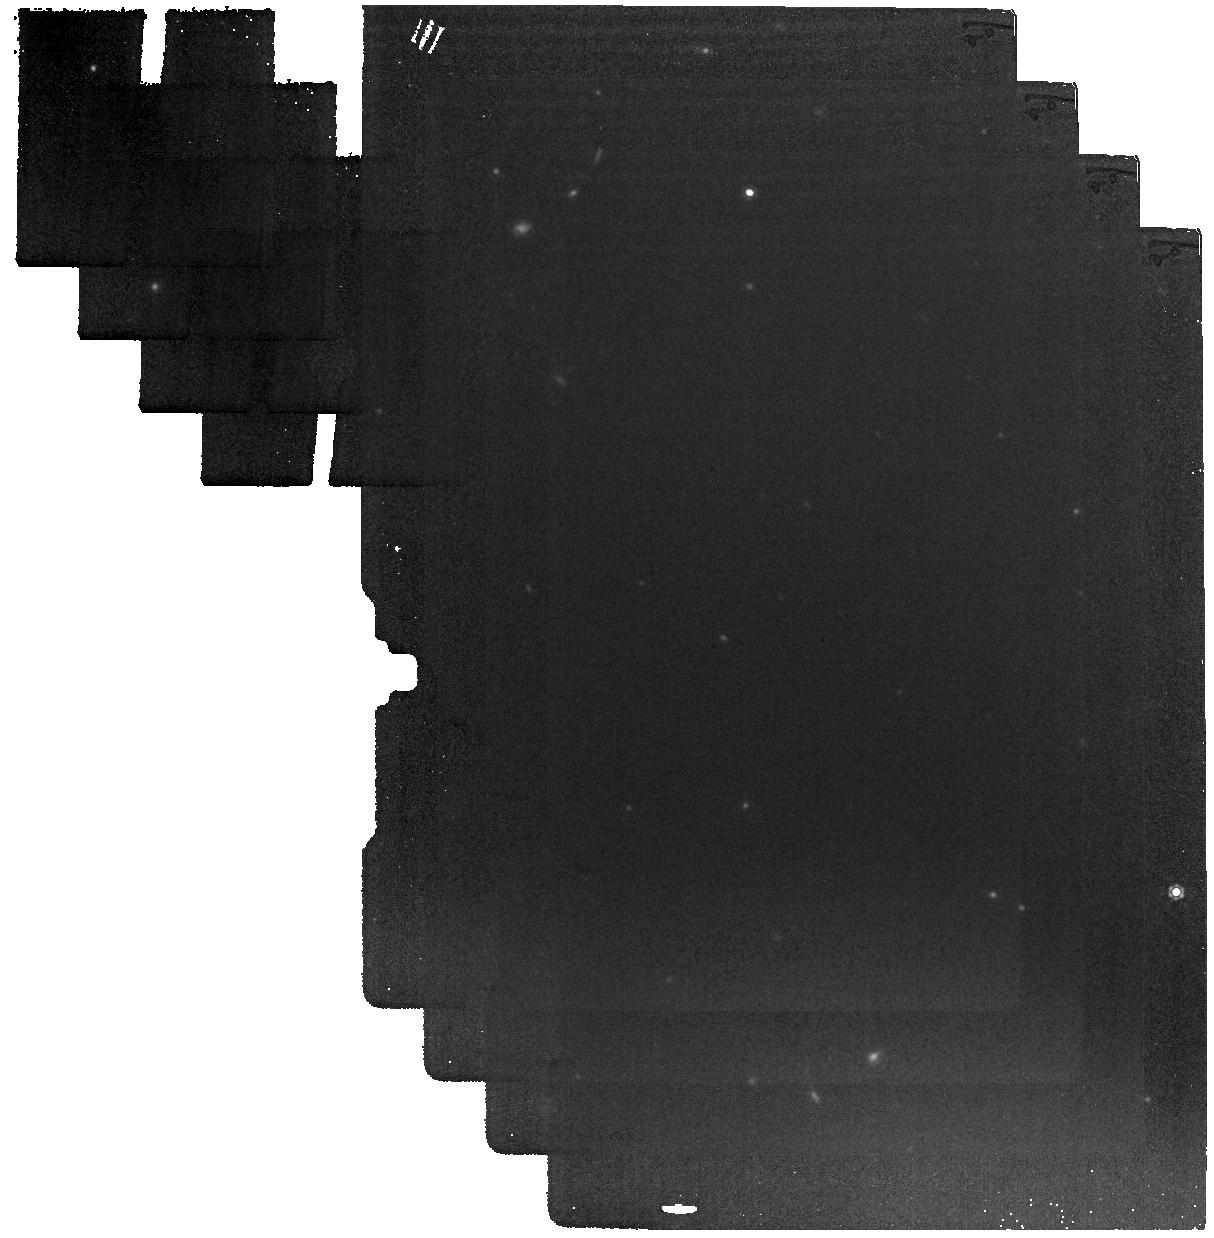
Target: M-58
Instrument: MIRI
Filter: F1280W
Exposure: 4 min
Observation ID: jw03671-o009_t001_miri_f1280w

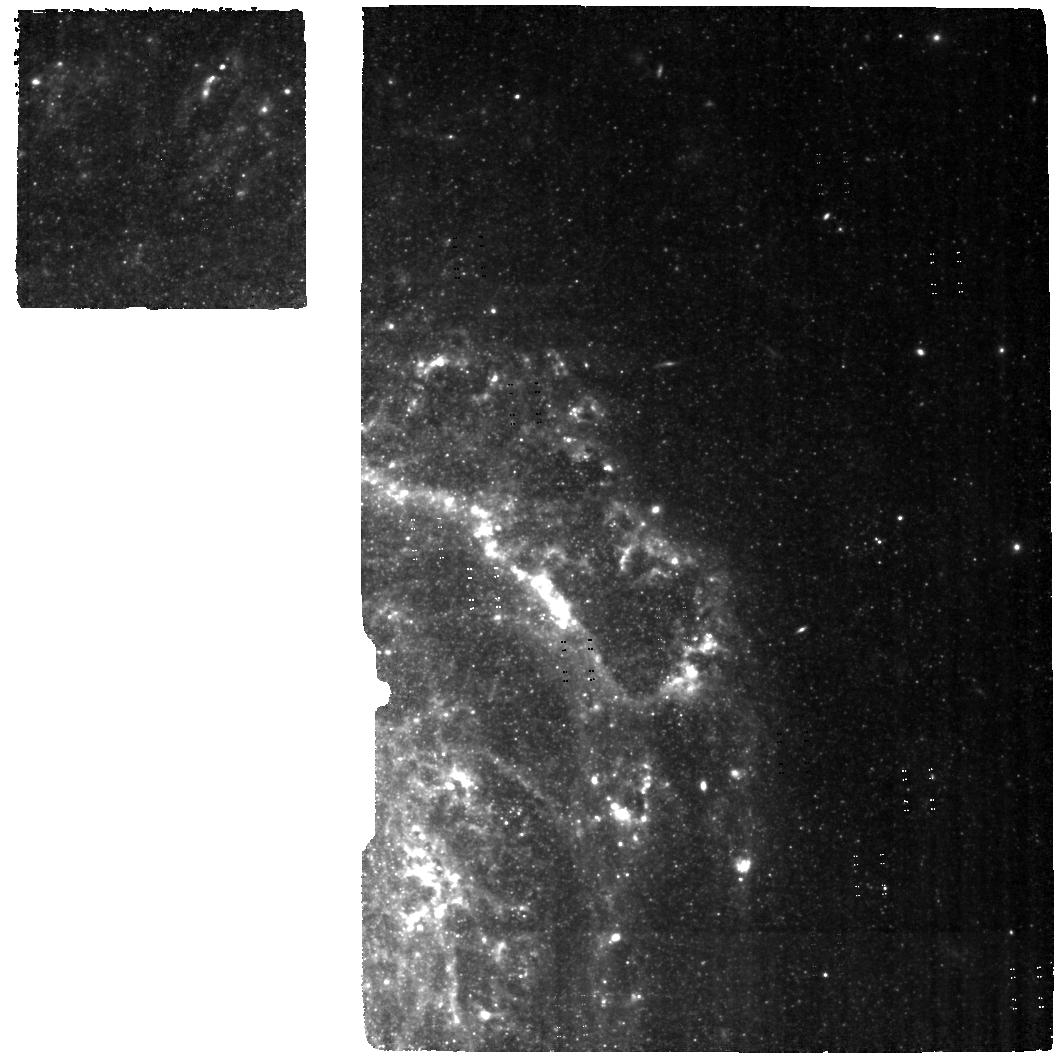
Target: M-58-MRS-OFF
Instrument: MIRI
Filter: F560W
Exposure: 22 min
Observation ID: jw03671-o003_t003_miri_f560w

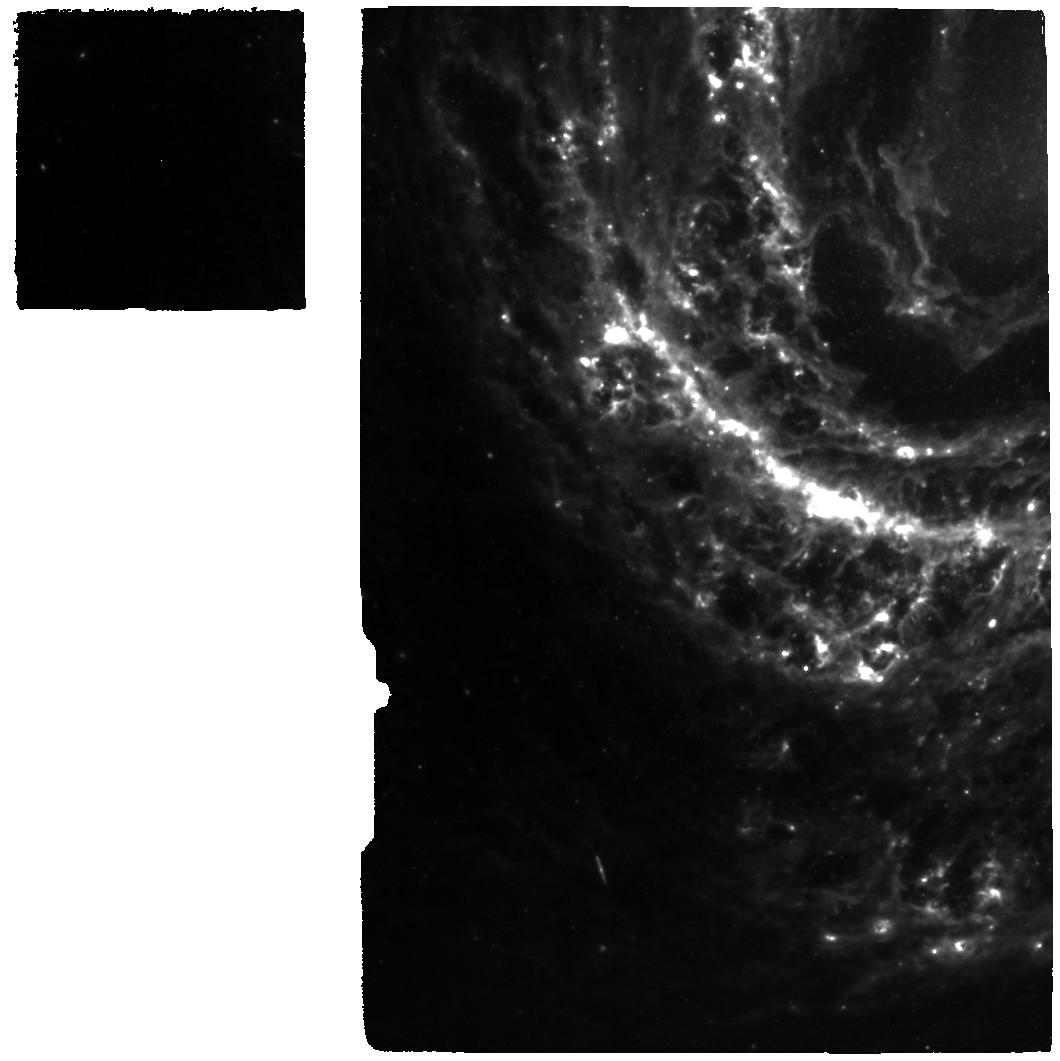
Target: M-58-MRS
Instrument: MIRI
Filter: F770W
Exposure: 22 min
Observation ID: jw03671-o002_t002_miri_f770w

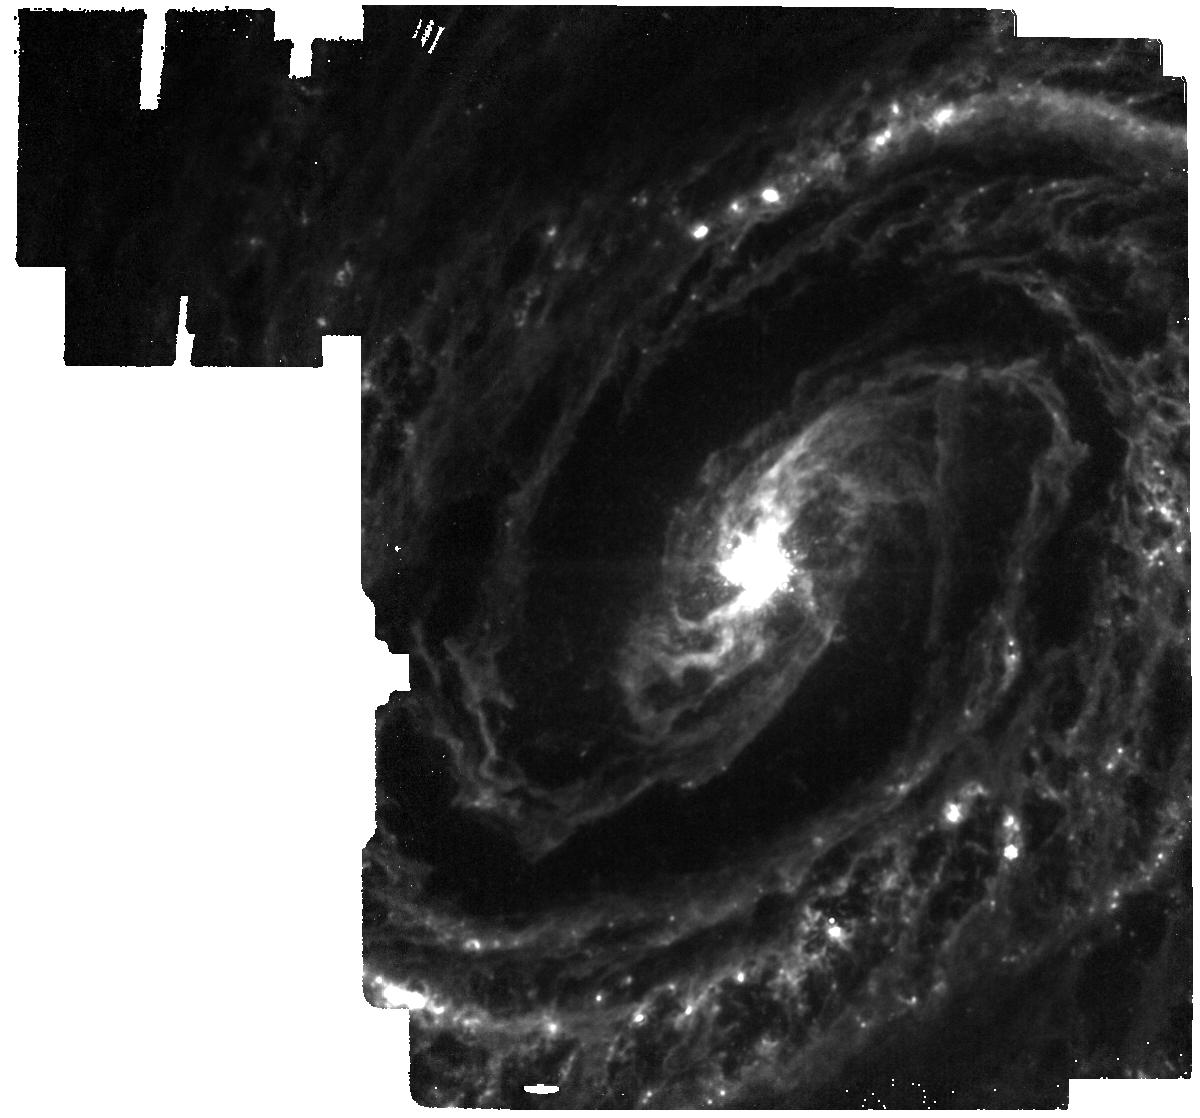
Target: M-58
Instrument: MIRI
Filter: F1130W
Exposure: 4 min
Observation ID: jw03671-o004_t001_miri_f1130w

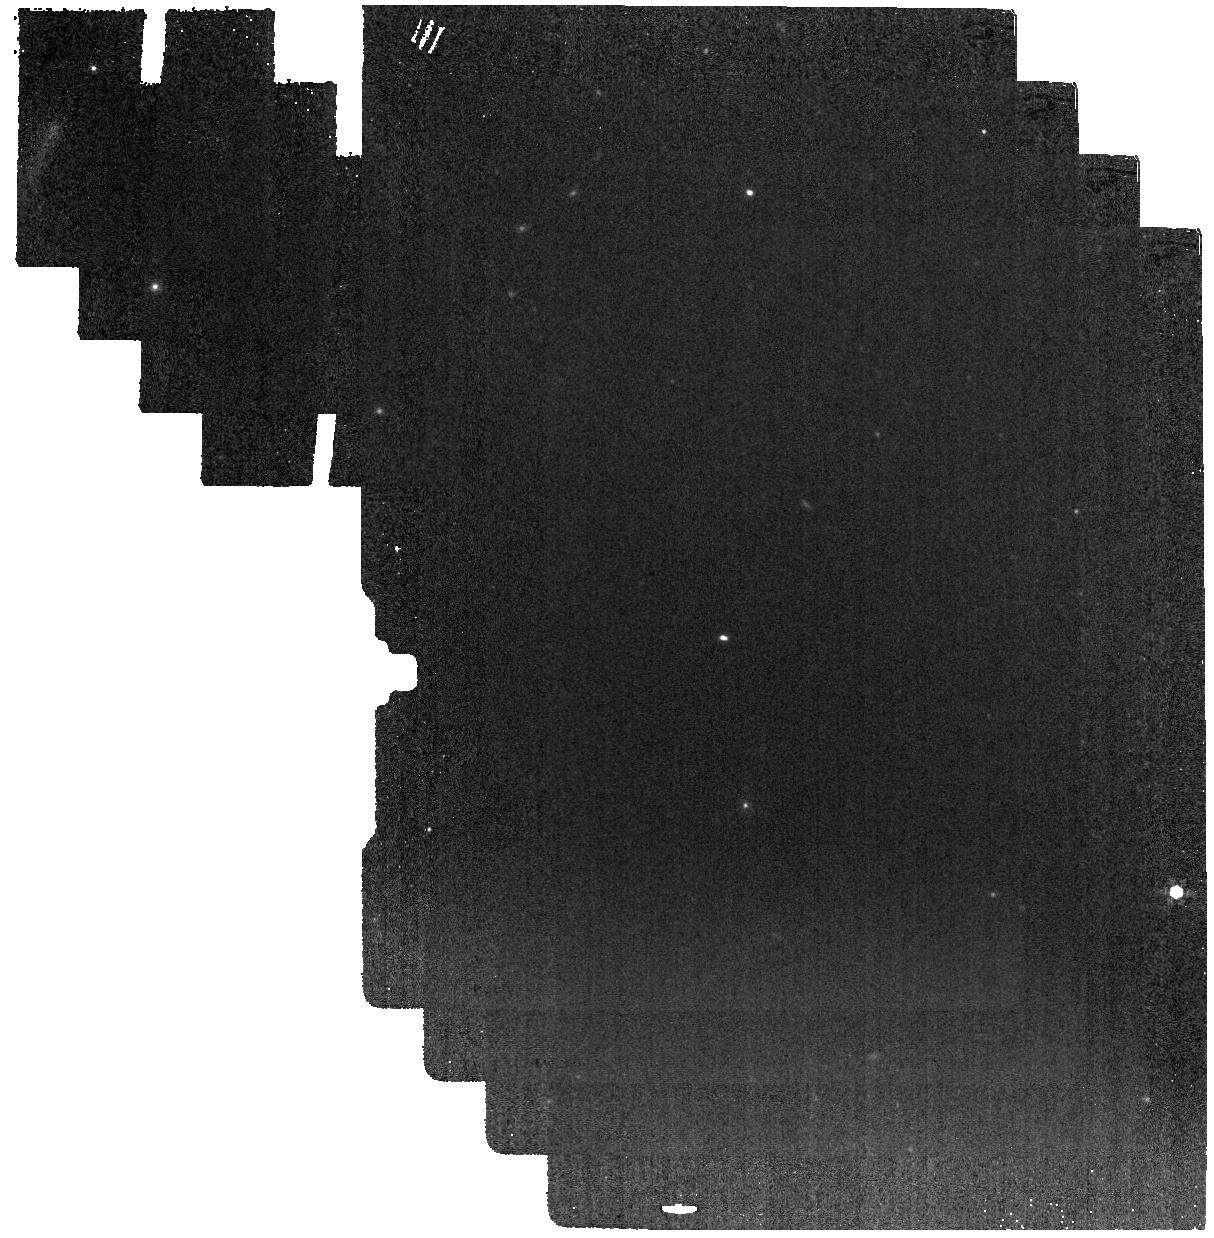
Target: M-58
Instrument: MIRI
Filter: F1000W
Exposure: 2 min
Observation ID: jw03671-o009_t001_miri_f1000w

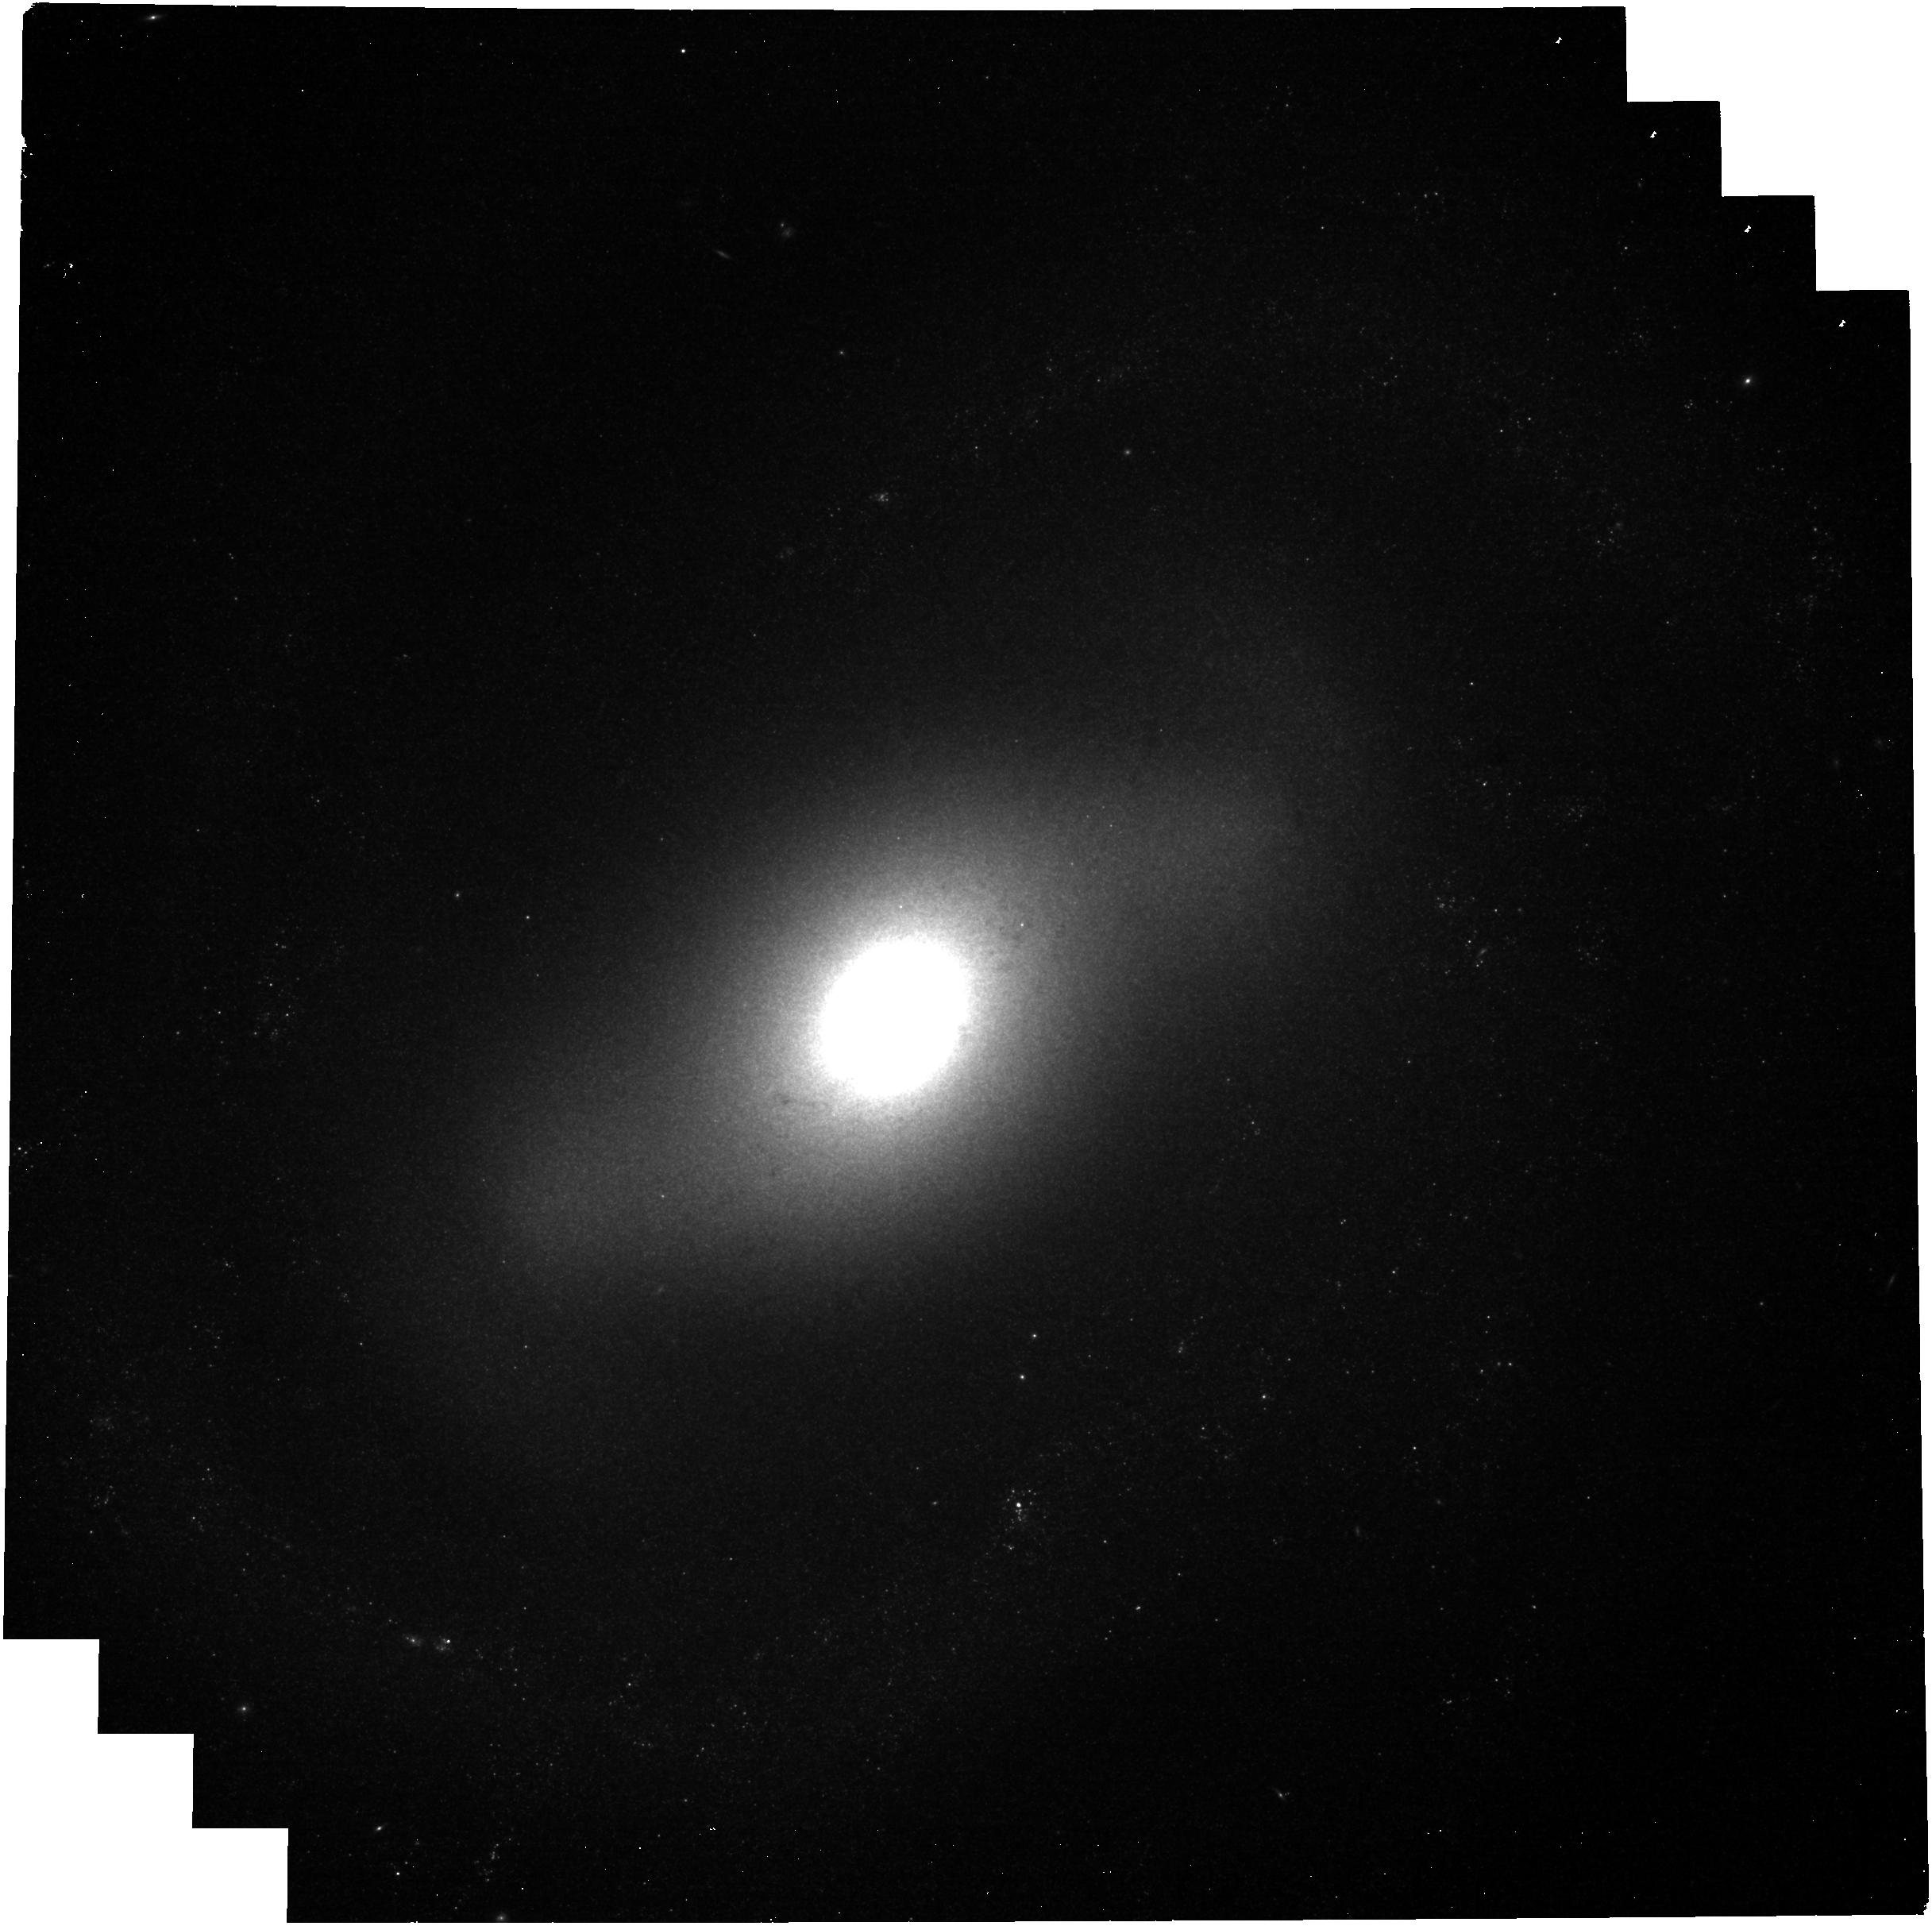
Target: M-58
Instrument: NIRCAM
Filter: F300M
Exposure: 13 min
Observation ID: jw03671-o009_t001_nircam_clear-f300m

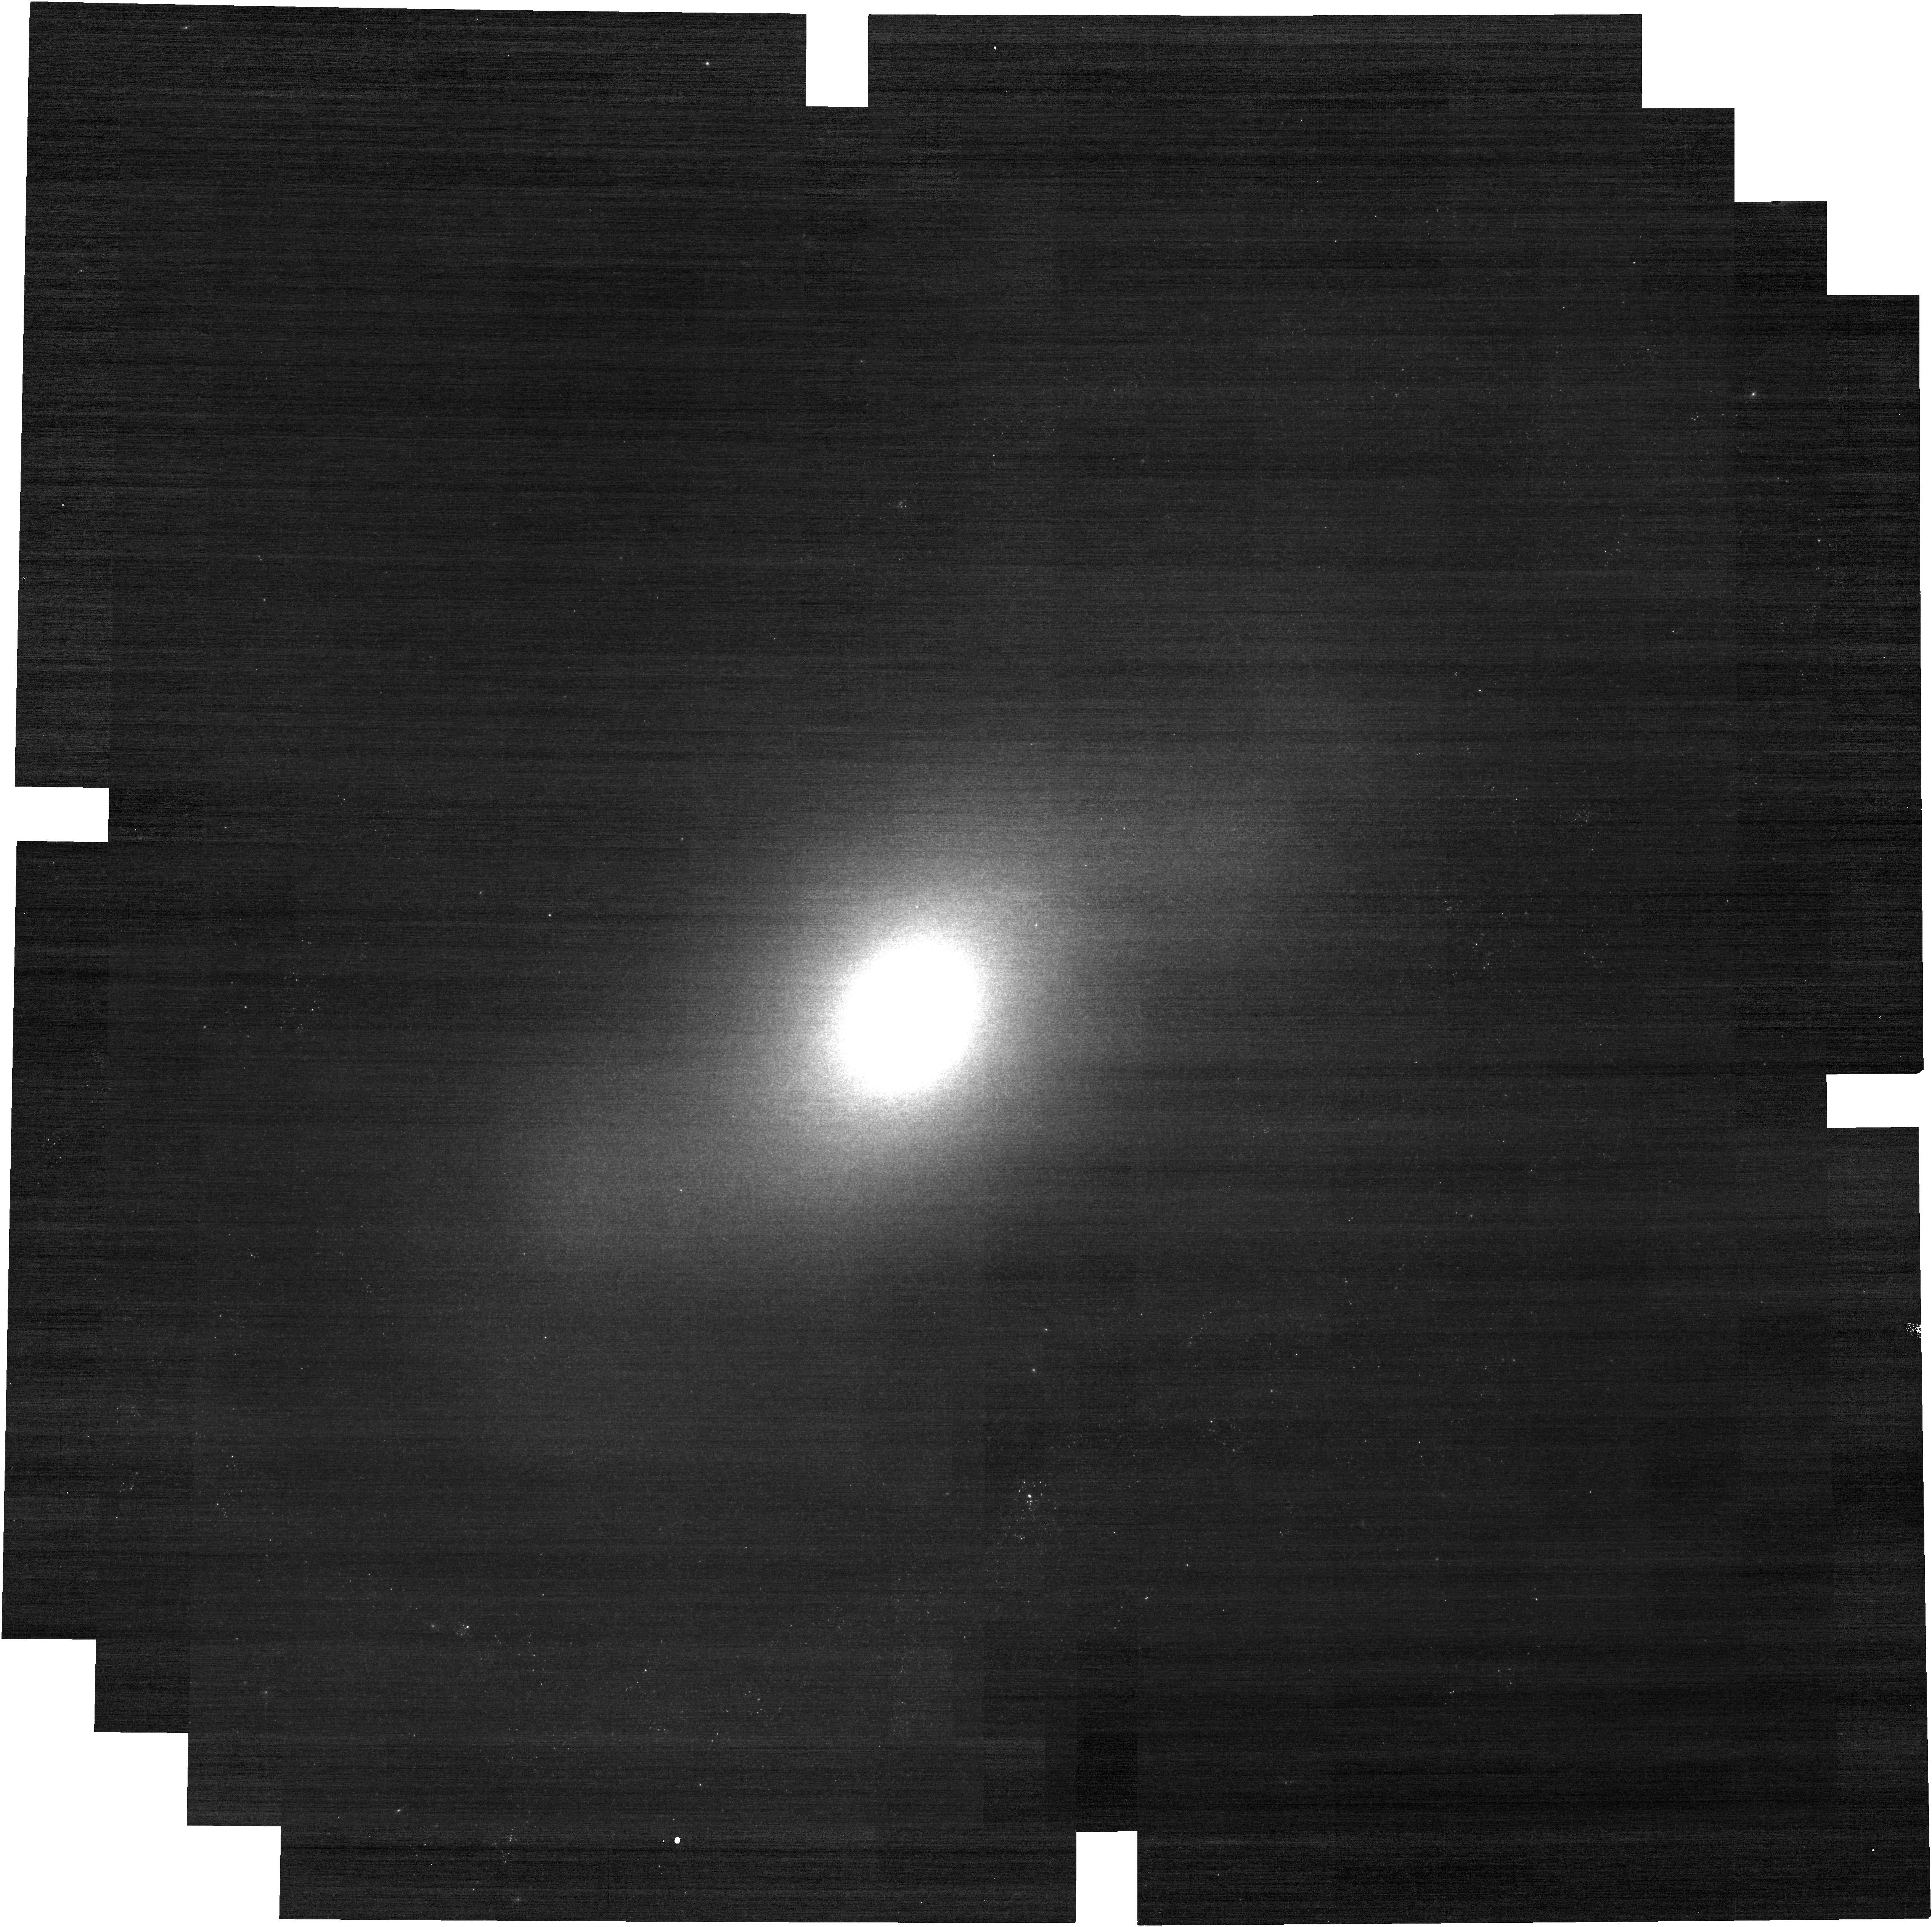
Target: M-58
Instrument: NIRCAM
Filter: F212N
Exposure: 13 min
Observation ID: jw03671-o009_t001_nircam_clear-f212n

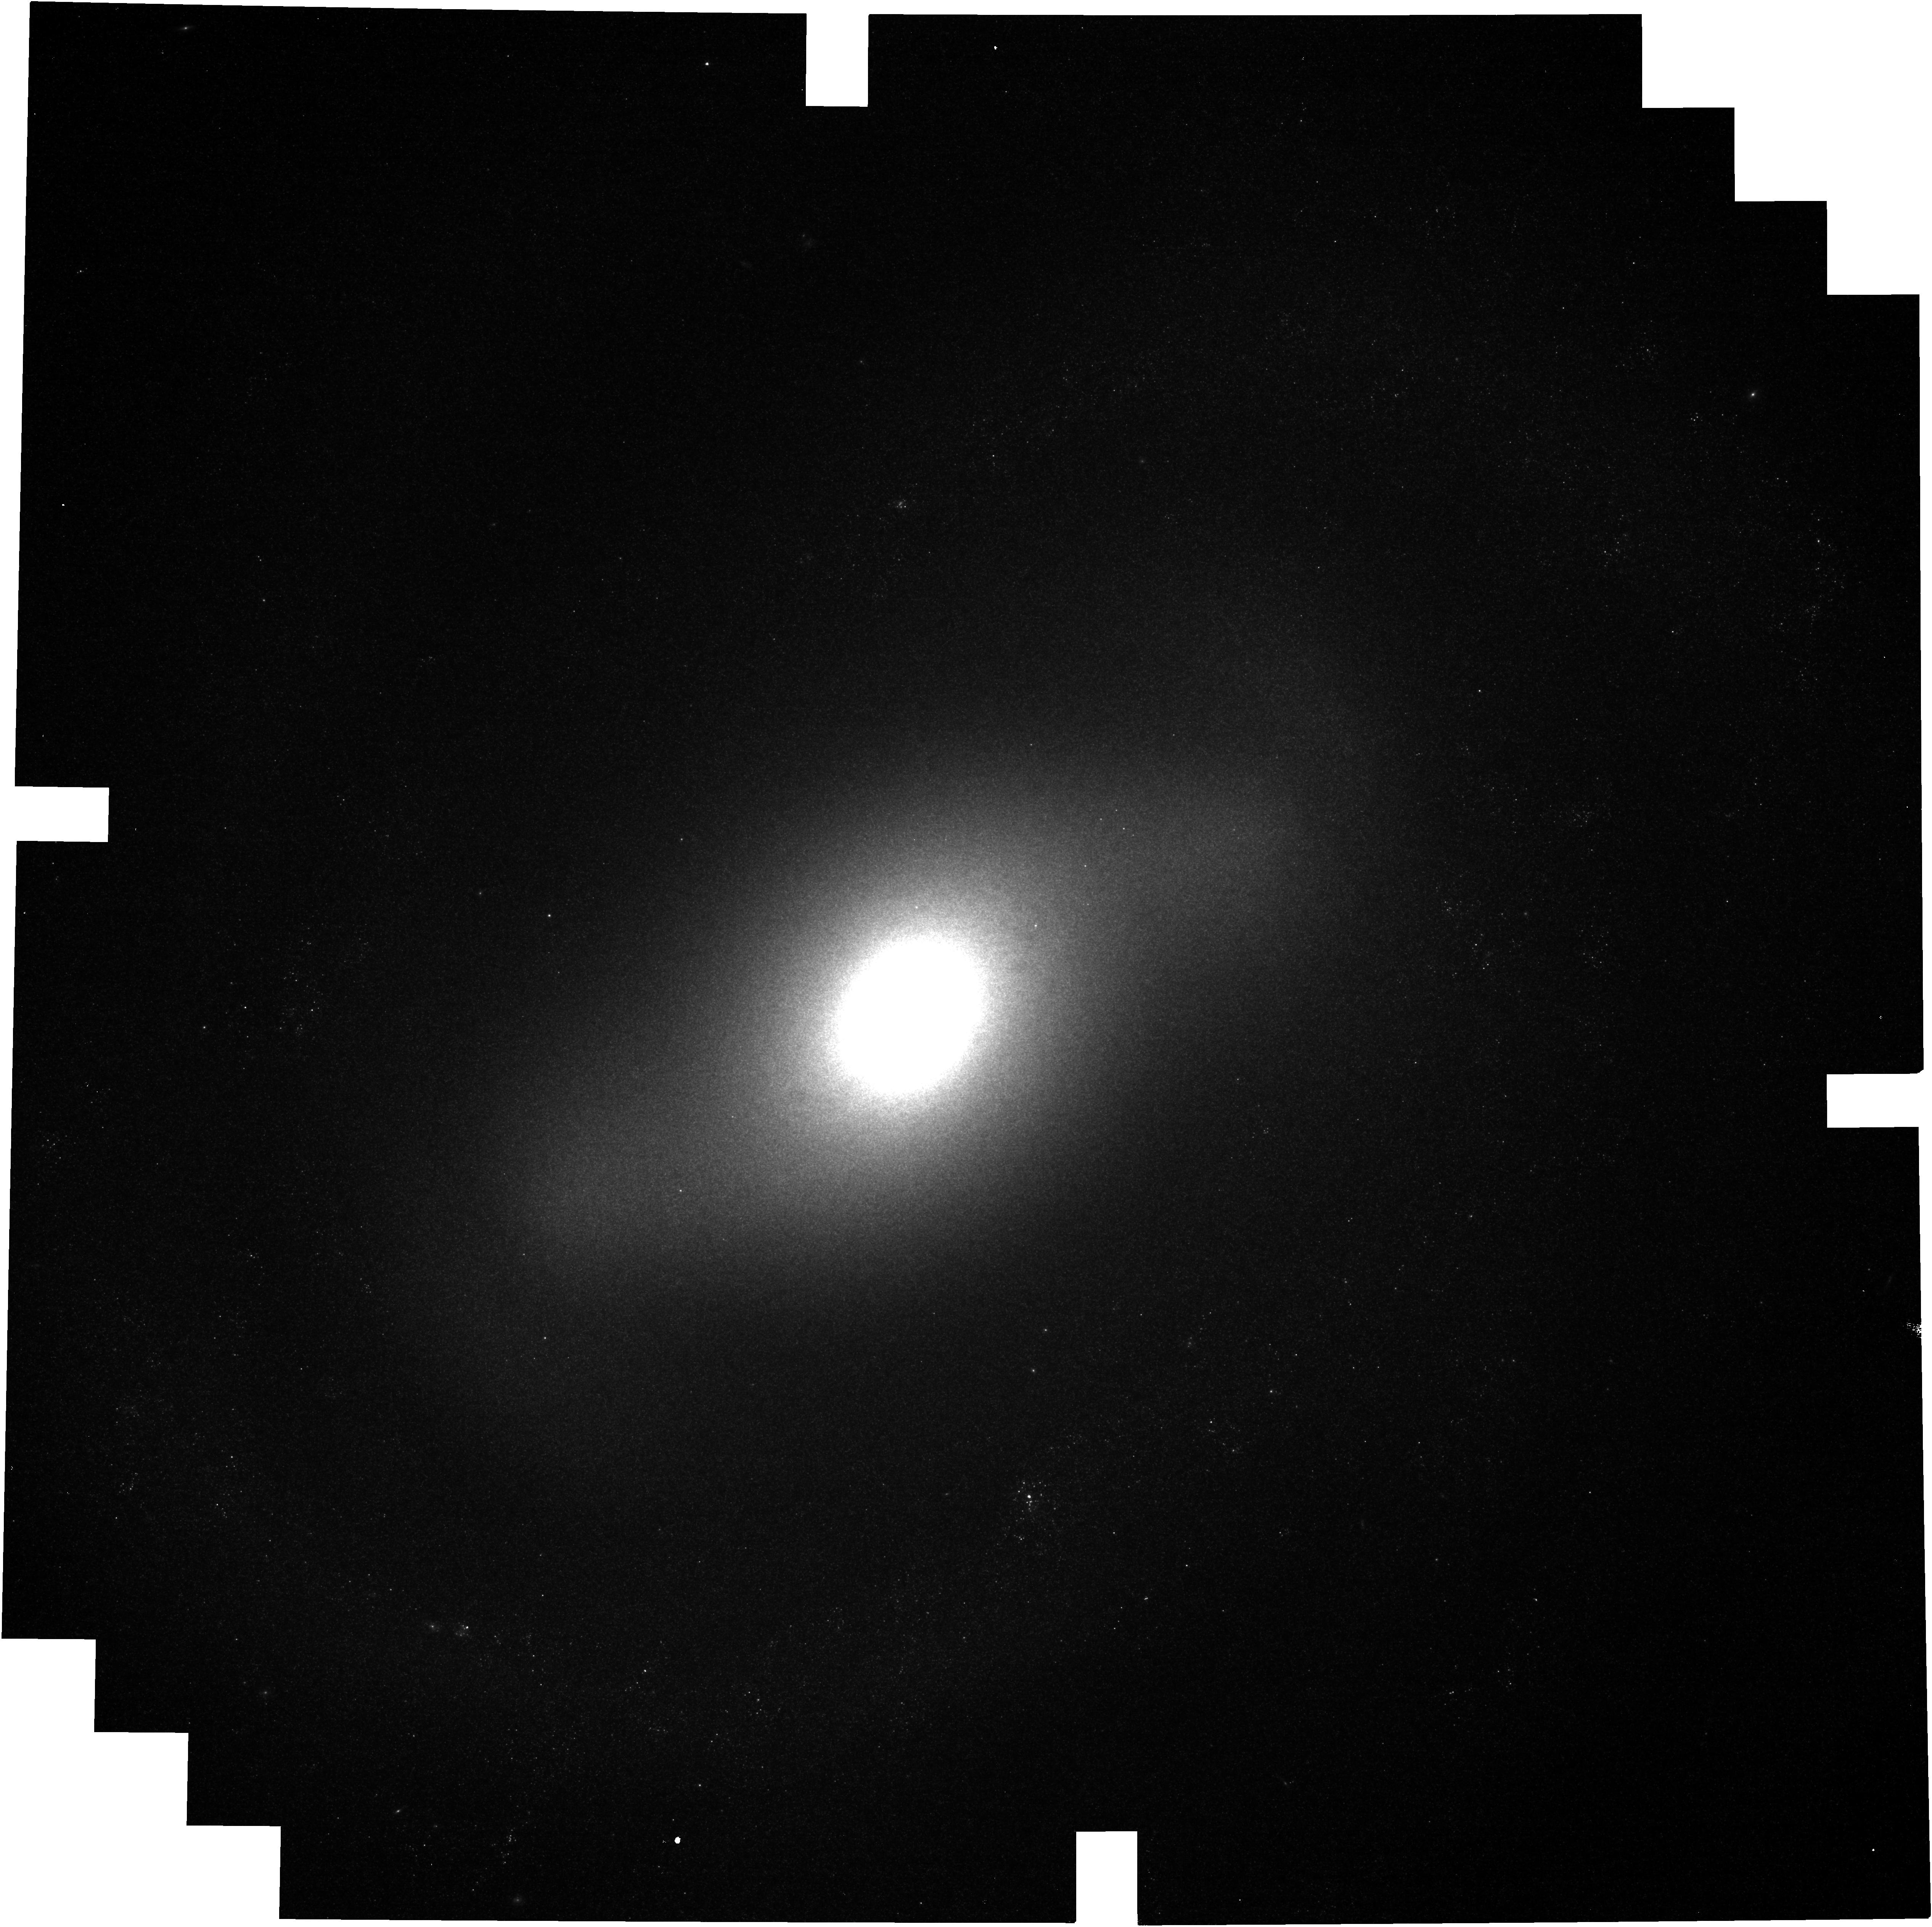
Target: M-58
Instrument: NIRCAM
Filter: F200W
Exposure: 13 min
Observation ID: jw03671-o009_t001_nircam_clear-f200w

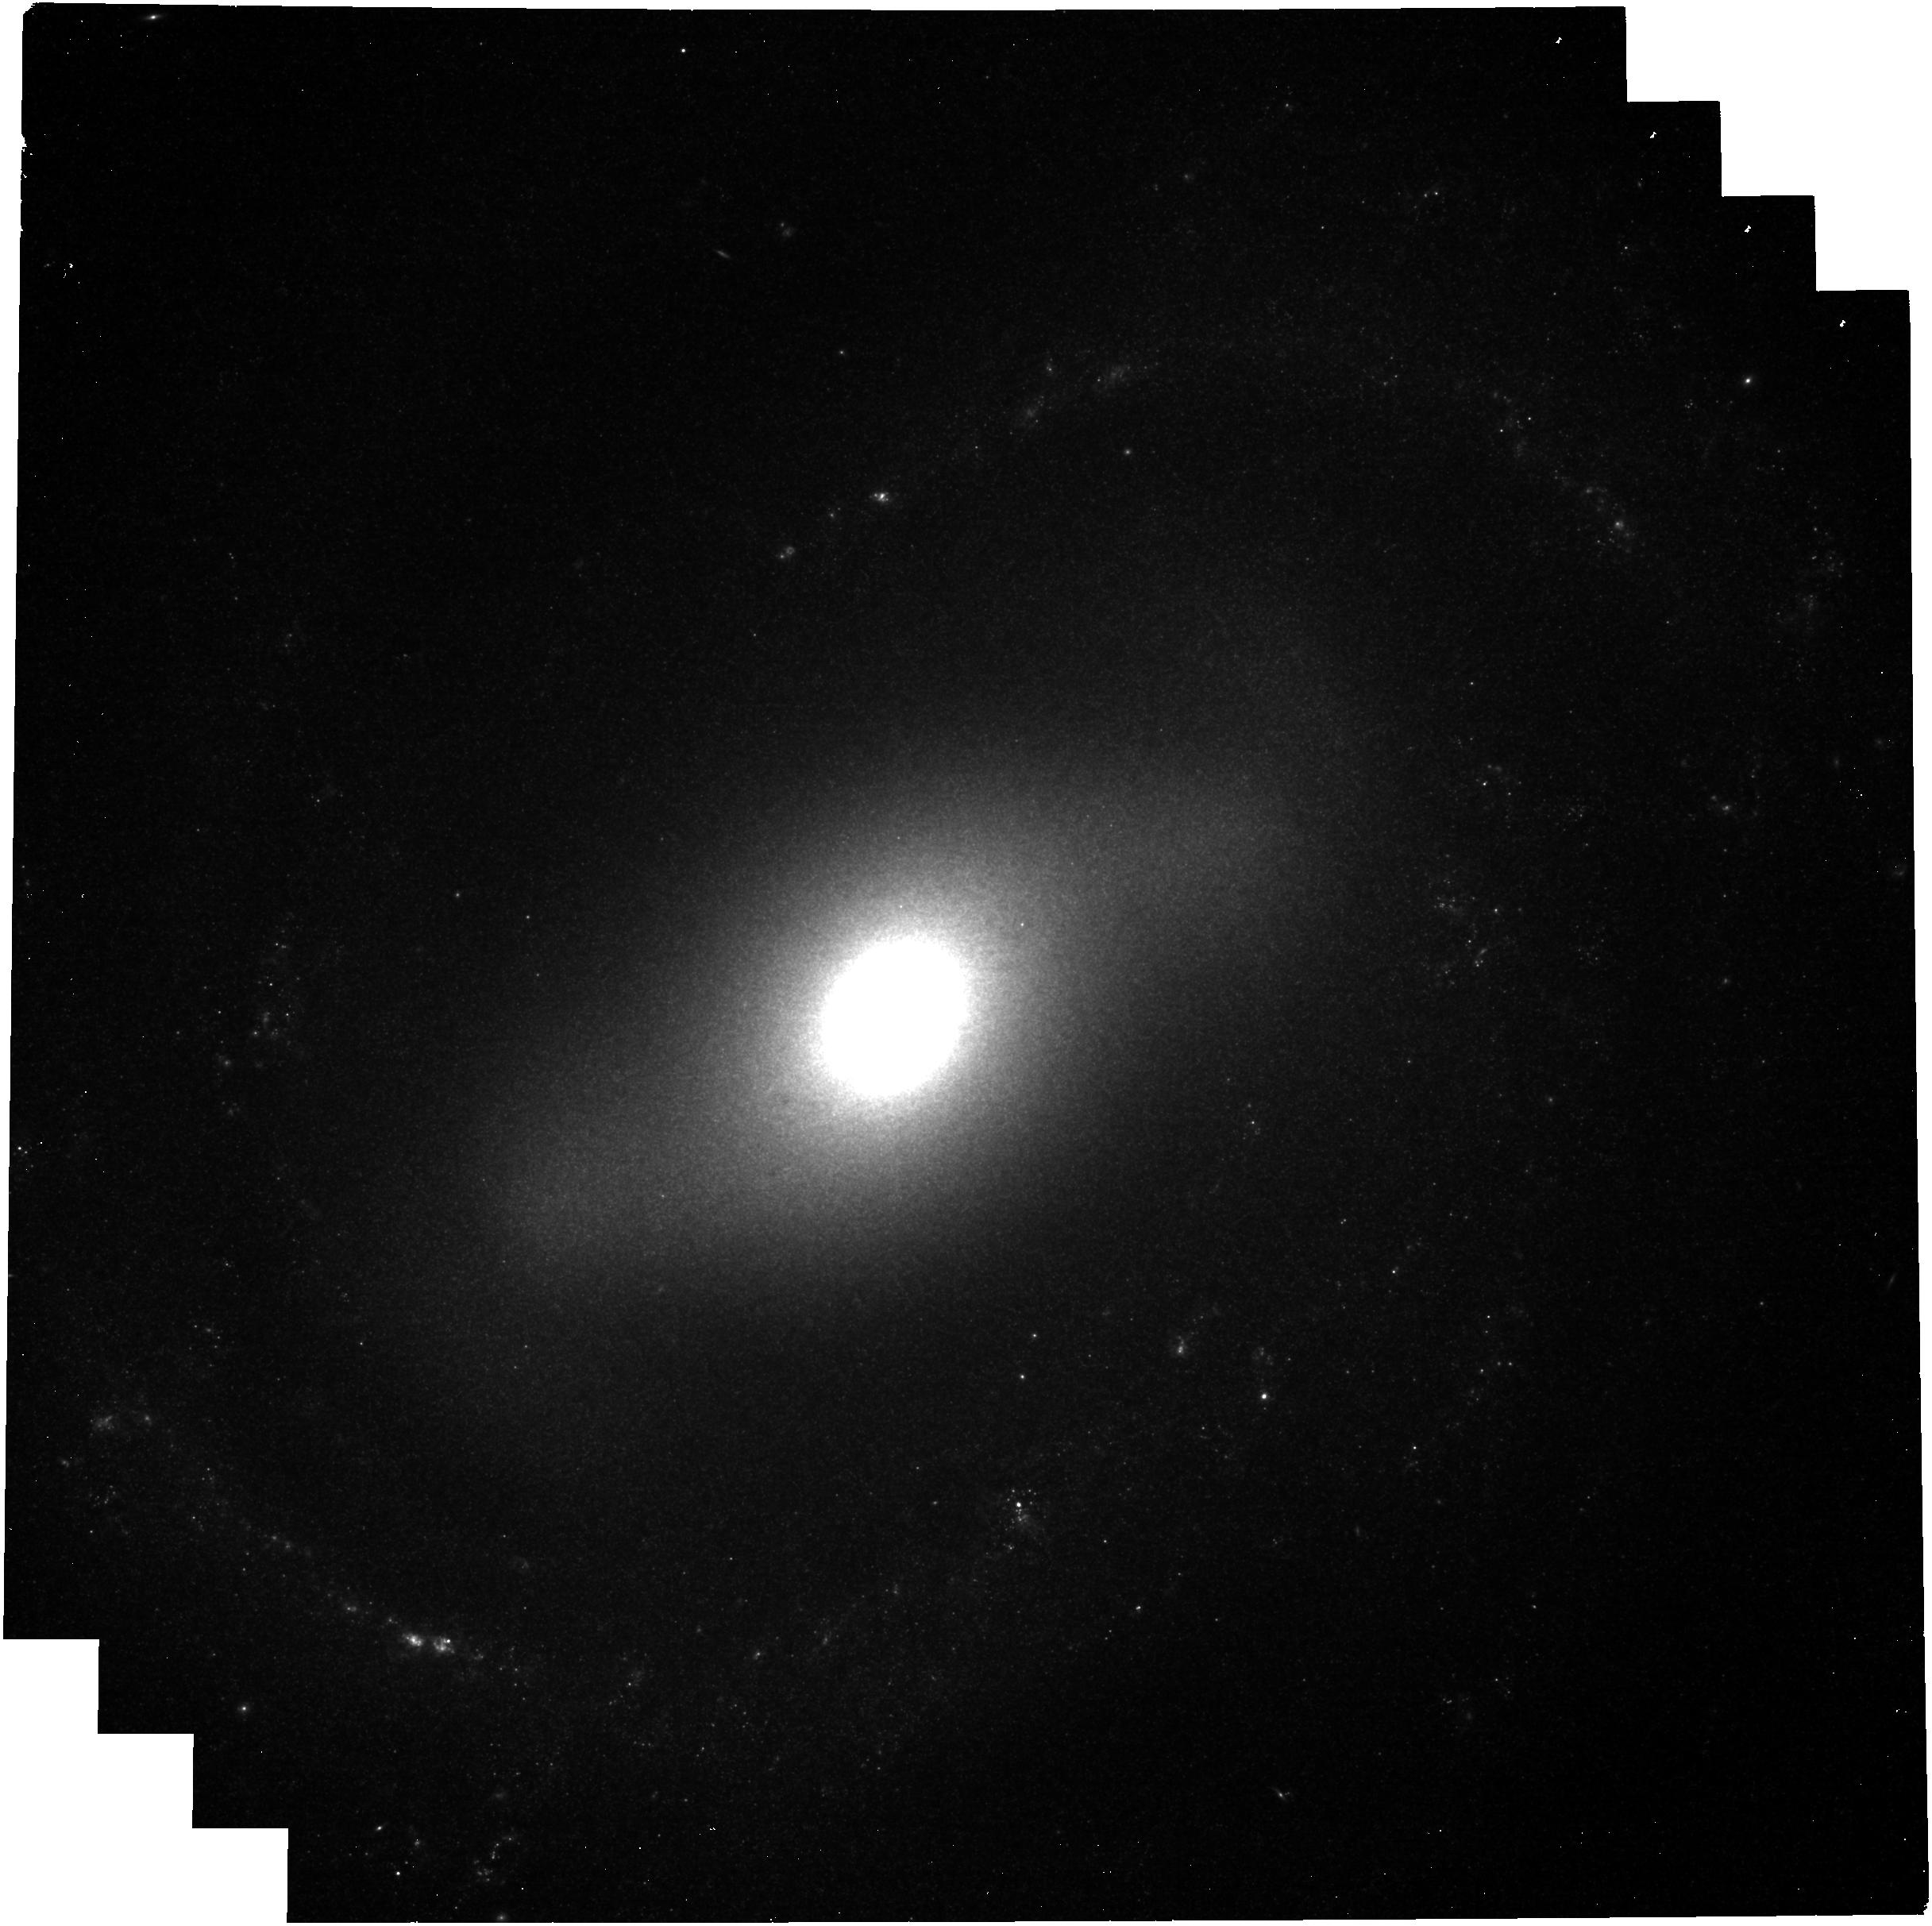
Target: M-58
Instrument: NIRCAM
Filter: F335M
Exposure: 13 min
Observation ID: jw03671-o009_t001_nircam_clear-f335m

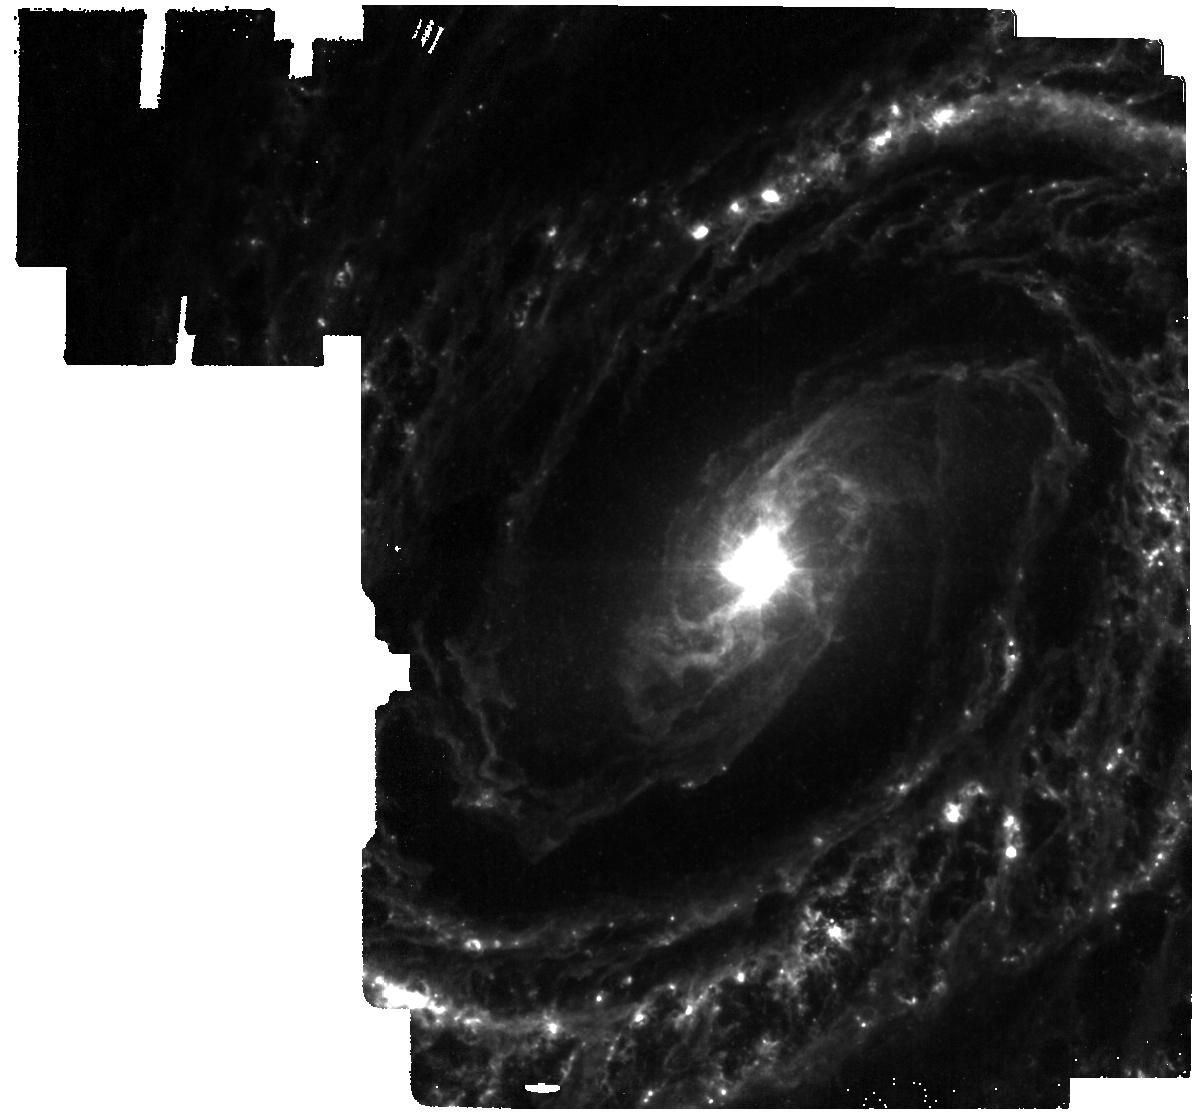
Target: M-58
Instrument: MIRI
Filter: F770W
Exposure: 2 min
Observation ID: jw03671-o004_t001_miri_f770w

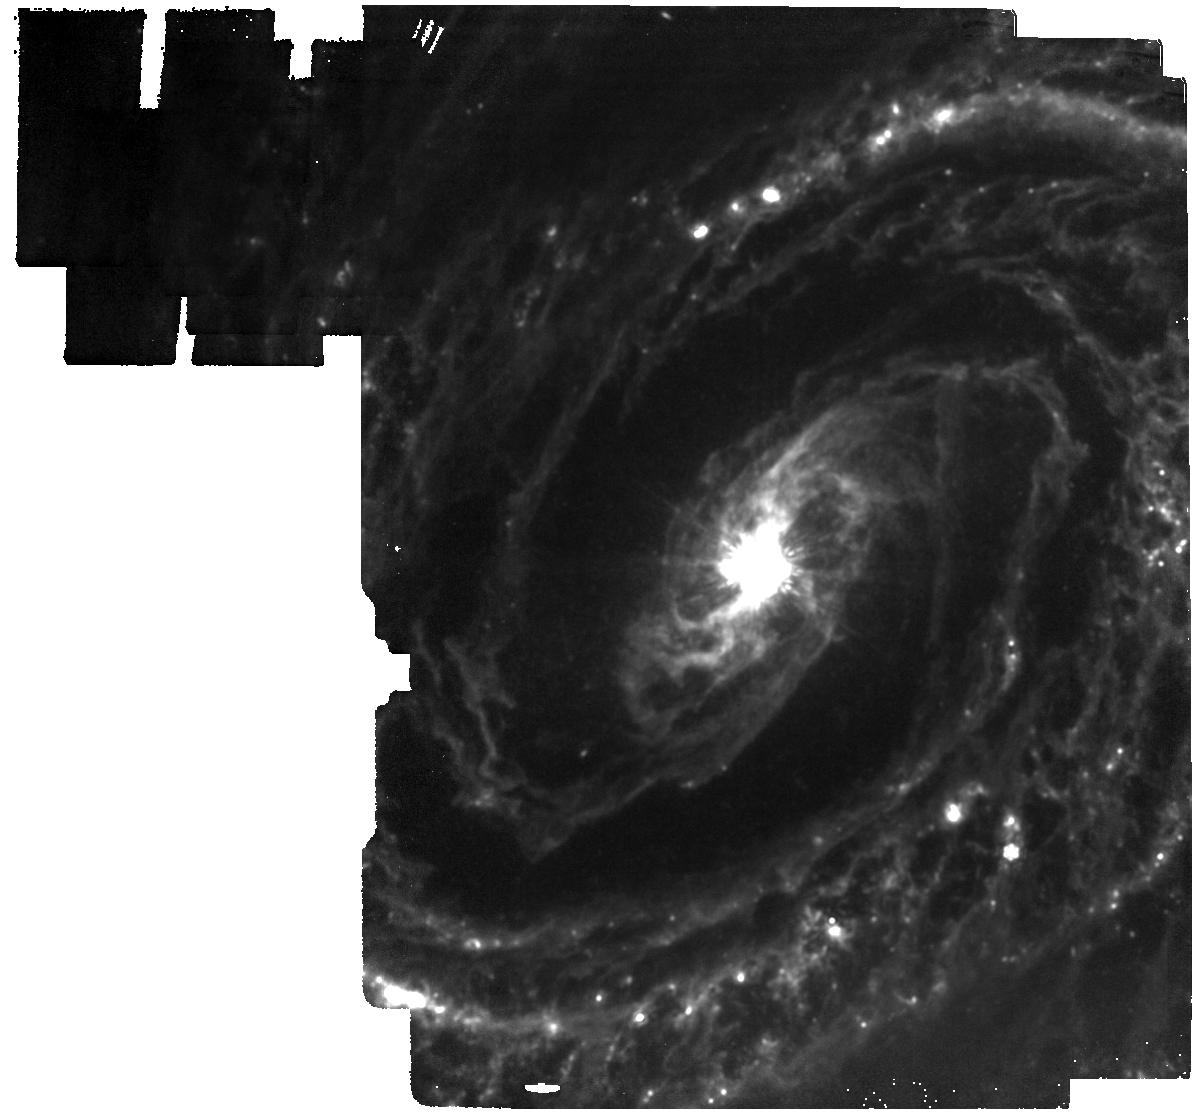
Target: M-58
Instrument: MIRI
Filter: F1280W
Exposure: 4 min
Observation ID: jw03671-o004_t001_miri_f1280w

Radio Jet Feedback in the Nearby Spiral Galaxy M58 (PI: Lopez, Ivan Ezequiel)

We propose MIRI MRS and imaging, NIRSpec IFU, and NIRCam imaging observations of radio jet feedback on the kpc-scale molecular disk of nearby spiral galaxy M58. This is the most luminous nearby example where a low-power radio jet is having an enormous impact on the physical state of molecular gas in the central regions of a spiral galaxy, heating a large fraction of it to 200-3000K. We will spatially and kinematically resolve the jet-ISM interactions at a scale of 10 pc and determine what fraction of the molecular and ionized gas is heated in place and what fraction is entrained in an outflow. This will also yield the molecular and ionized gas outflow rates, which we will compare to the AGN accretion rate and nuclear star formation rates to determine how significant these processes are in regulating both. While confined to the central disk and bulge, AGN jet feedback can potentially have an impact on the recycling of gas and star formation in the larger disk of the galaxy. Crucially, an up-close look at the jet feedback process will greatly improve our understanding of both how efficiently it operates and the potential impact of more powerful jets in radio galaxies and quasars on the global gas content and star formation at high redshift, where it will not be possible to examine the details jet feedback process at such high spatial resolution.